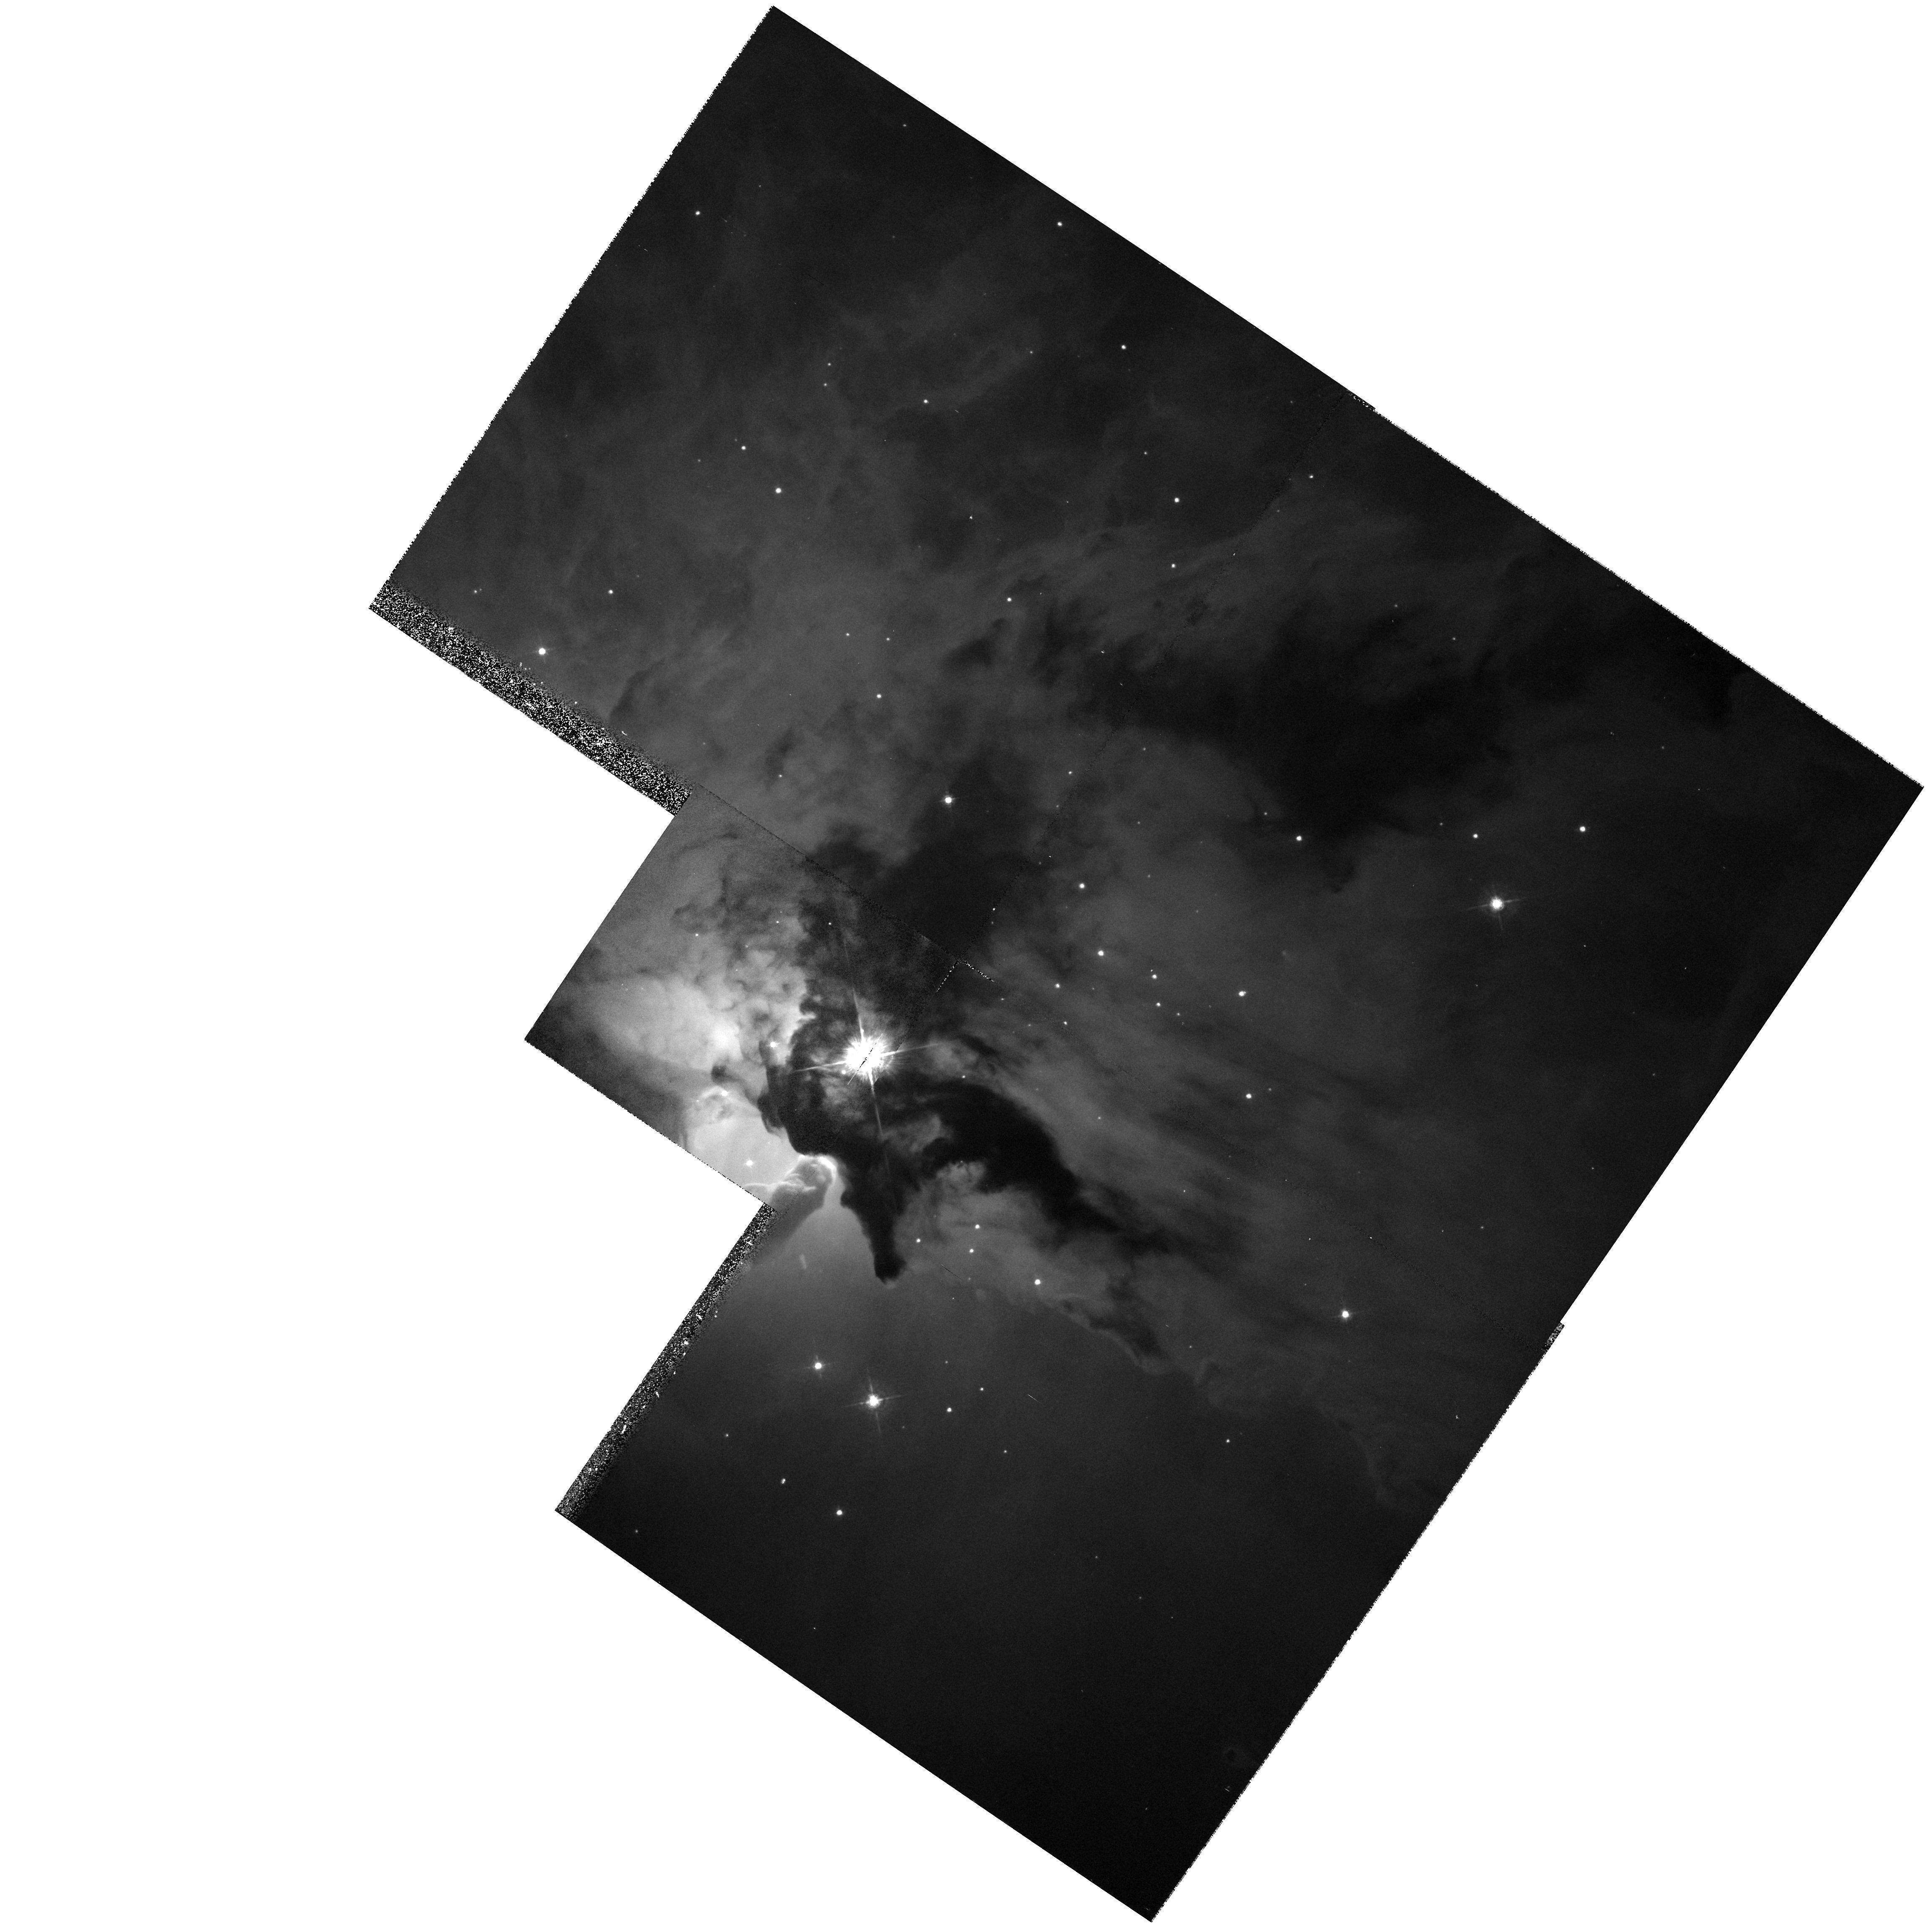
Target: M8
Instrument: WFPC2/PC
Filter: F547M
Exposure: 7 min
Observation ID: hst_6227_01_wfpc2_pc_f547m_u2o801

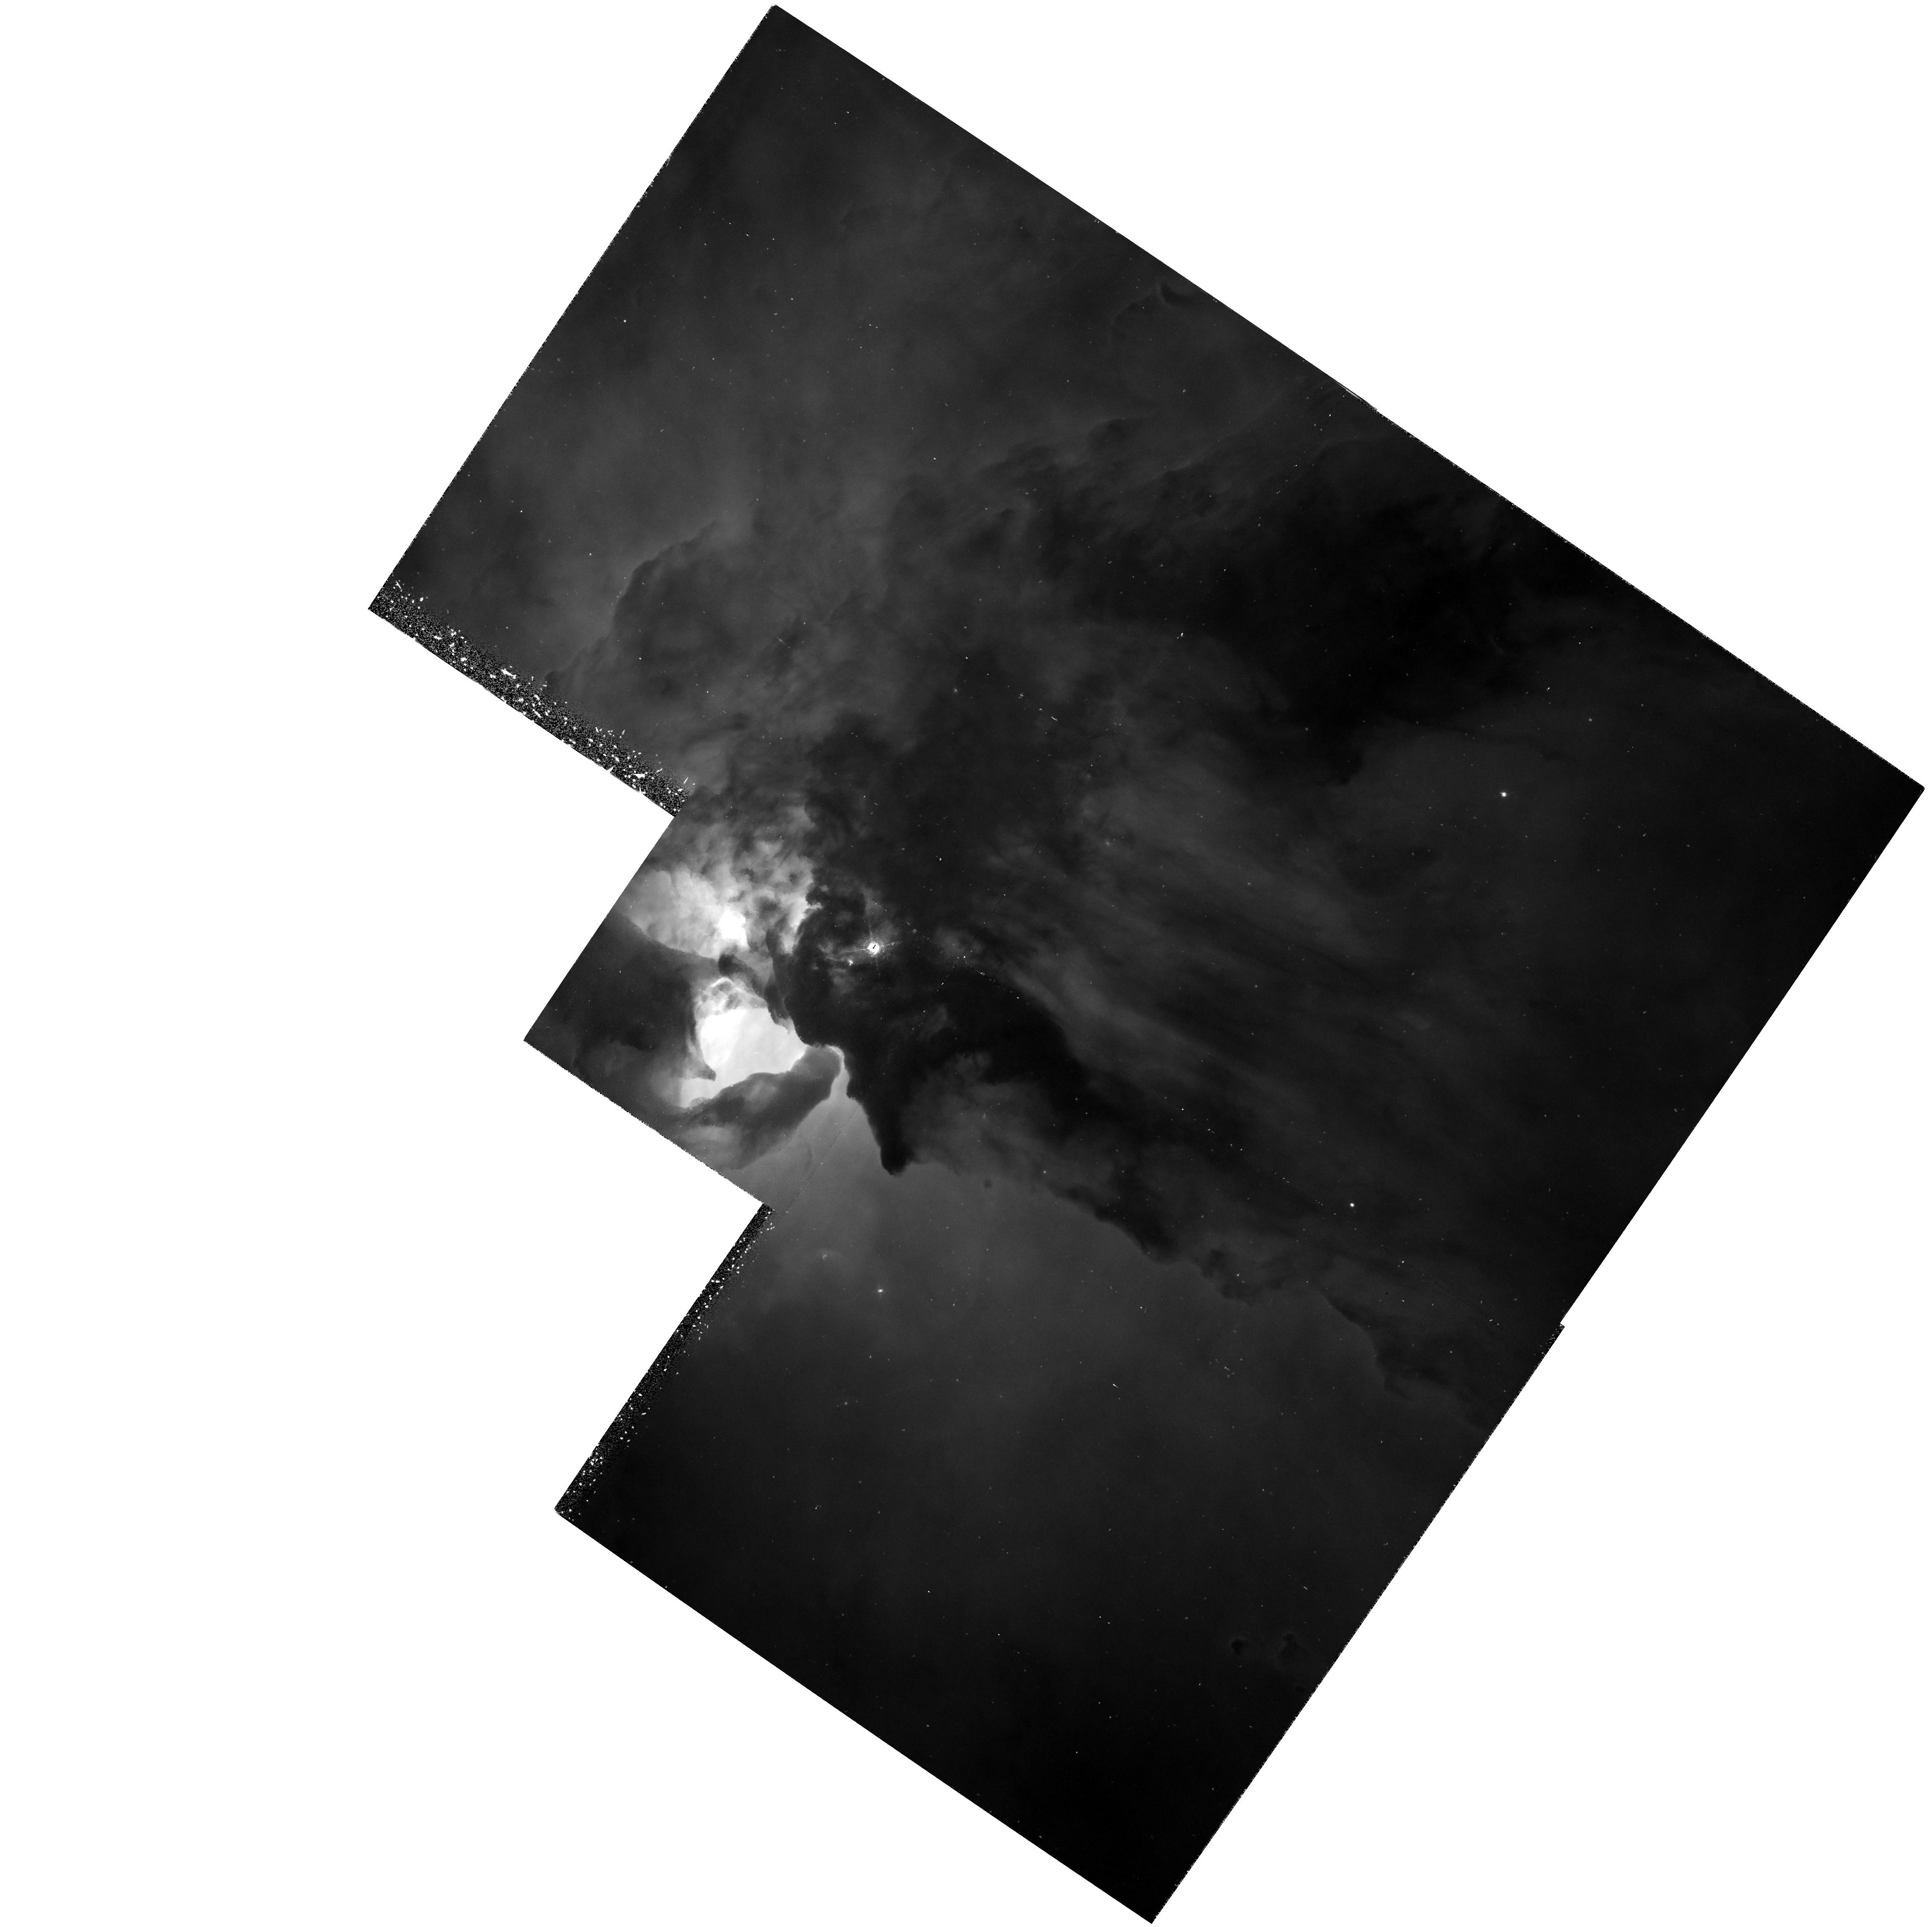
Target: M8
Instrument: WFPC2/PC
Filter: F487N
Exposure: 1.2 h
Observation ID: hst_6227_03_wfpc2_pc_f487n_u2o803

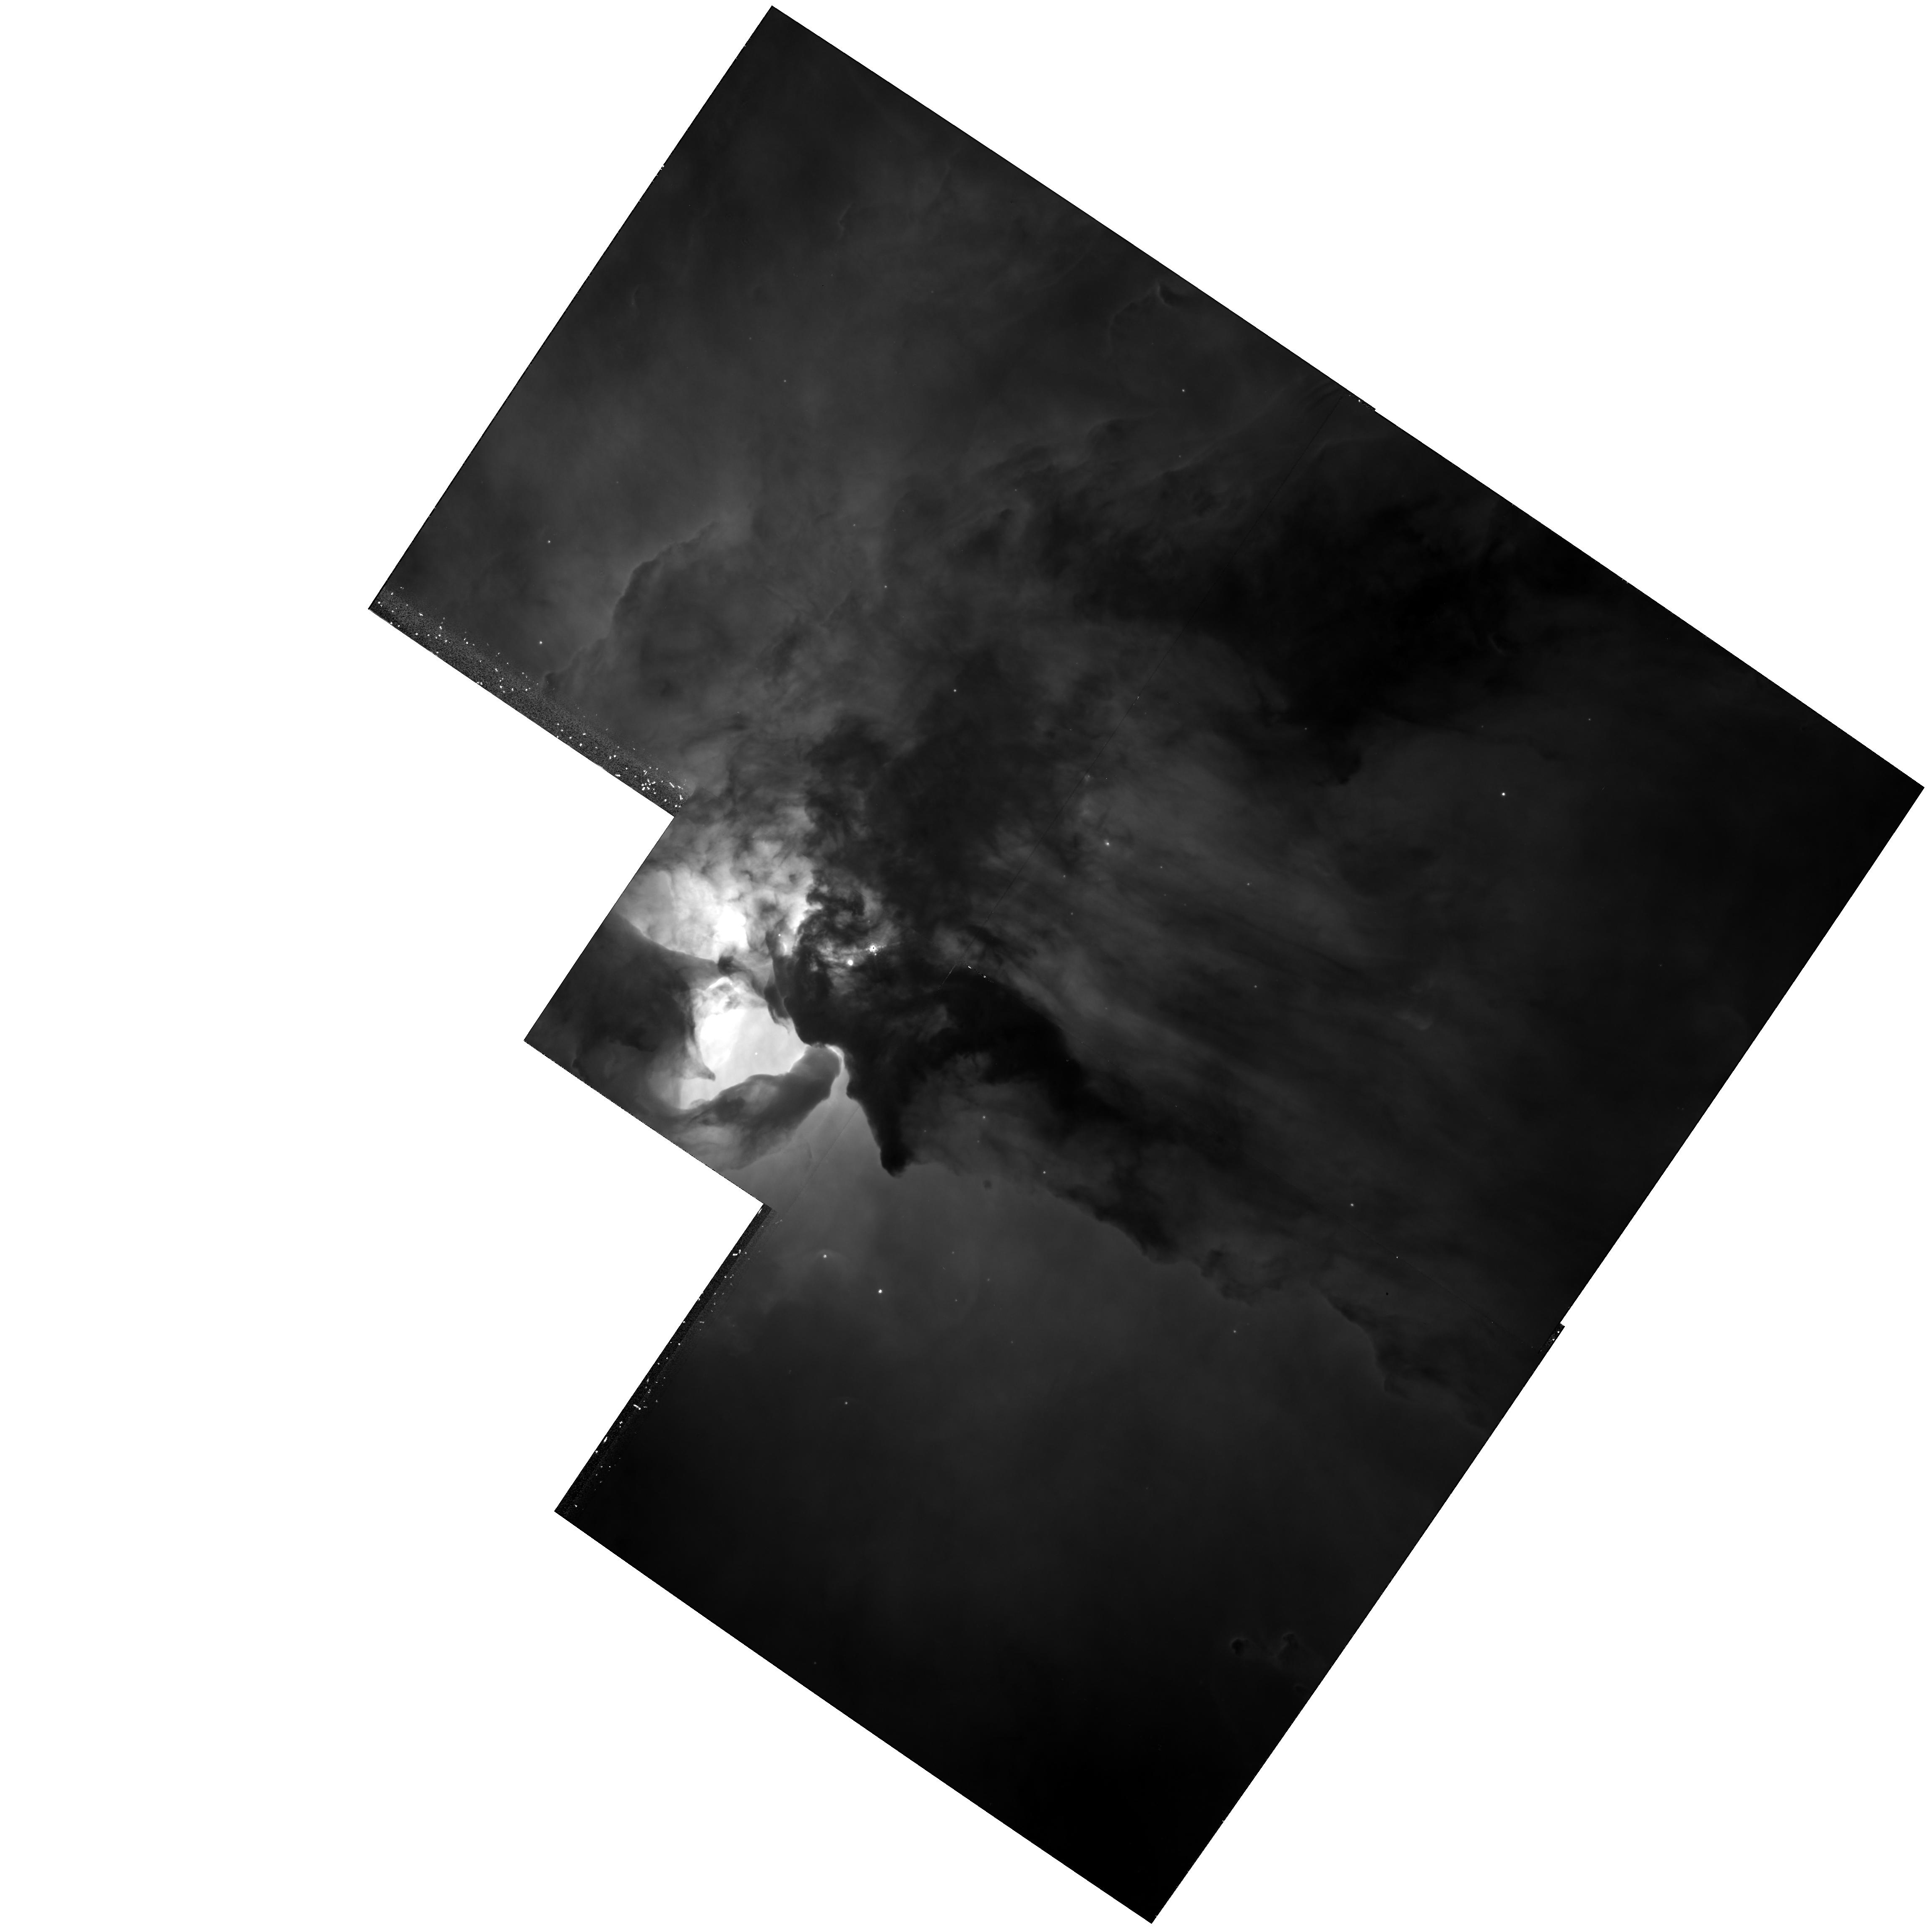
Target: M8
Instrument: WFPC2/PC
Filter: F656N
Exposure: 38 min
Observation ID: hst_6227_03_wfpc2_pc_f656n_u2o803

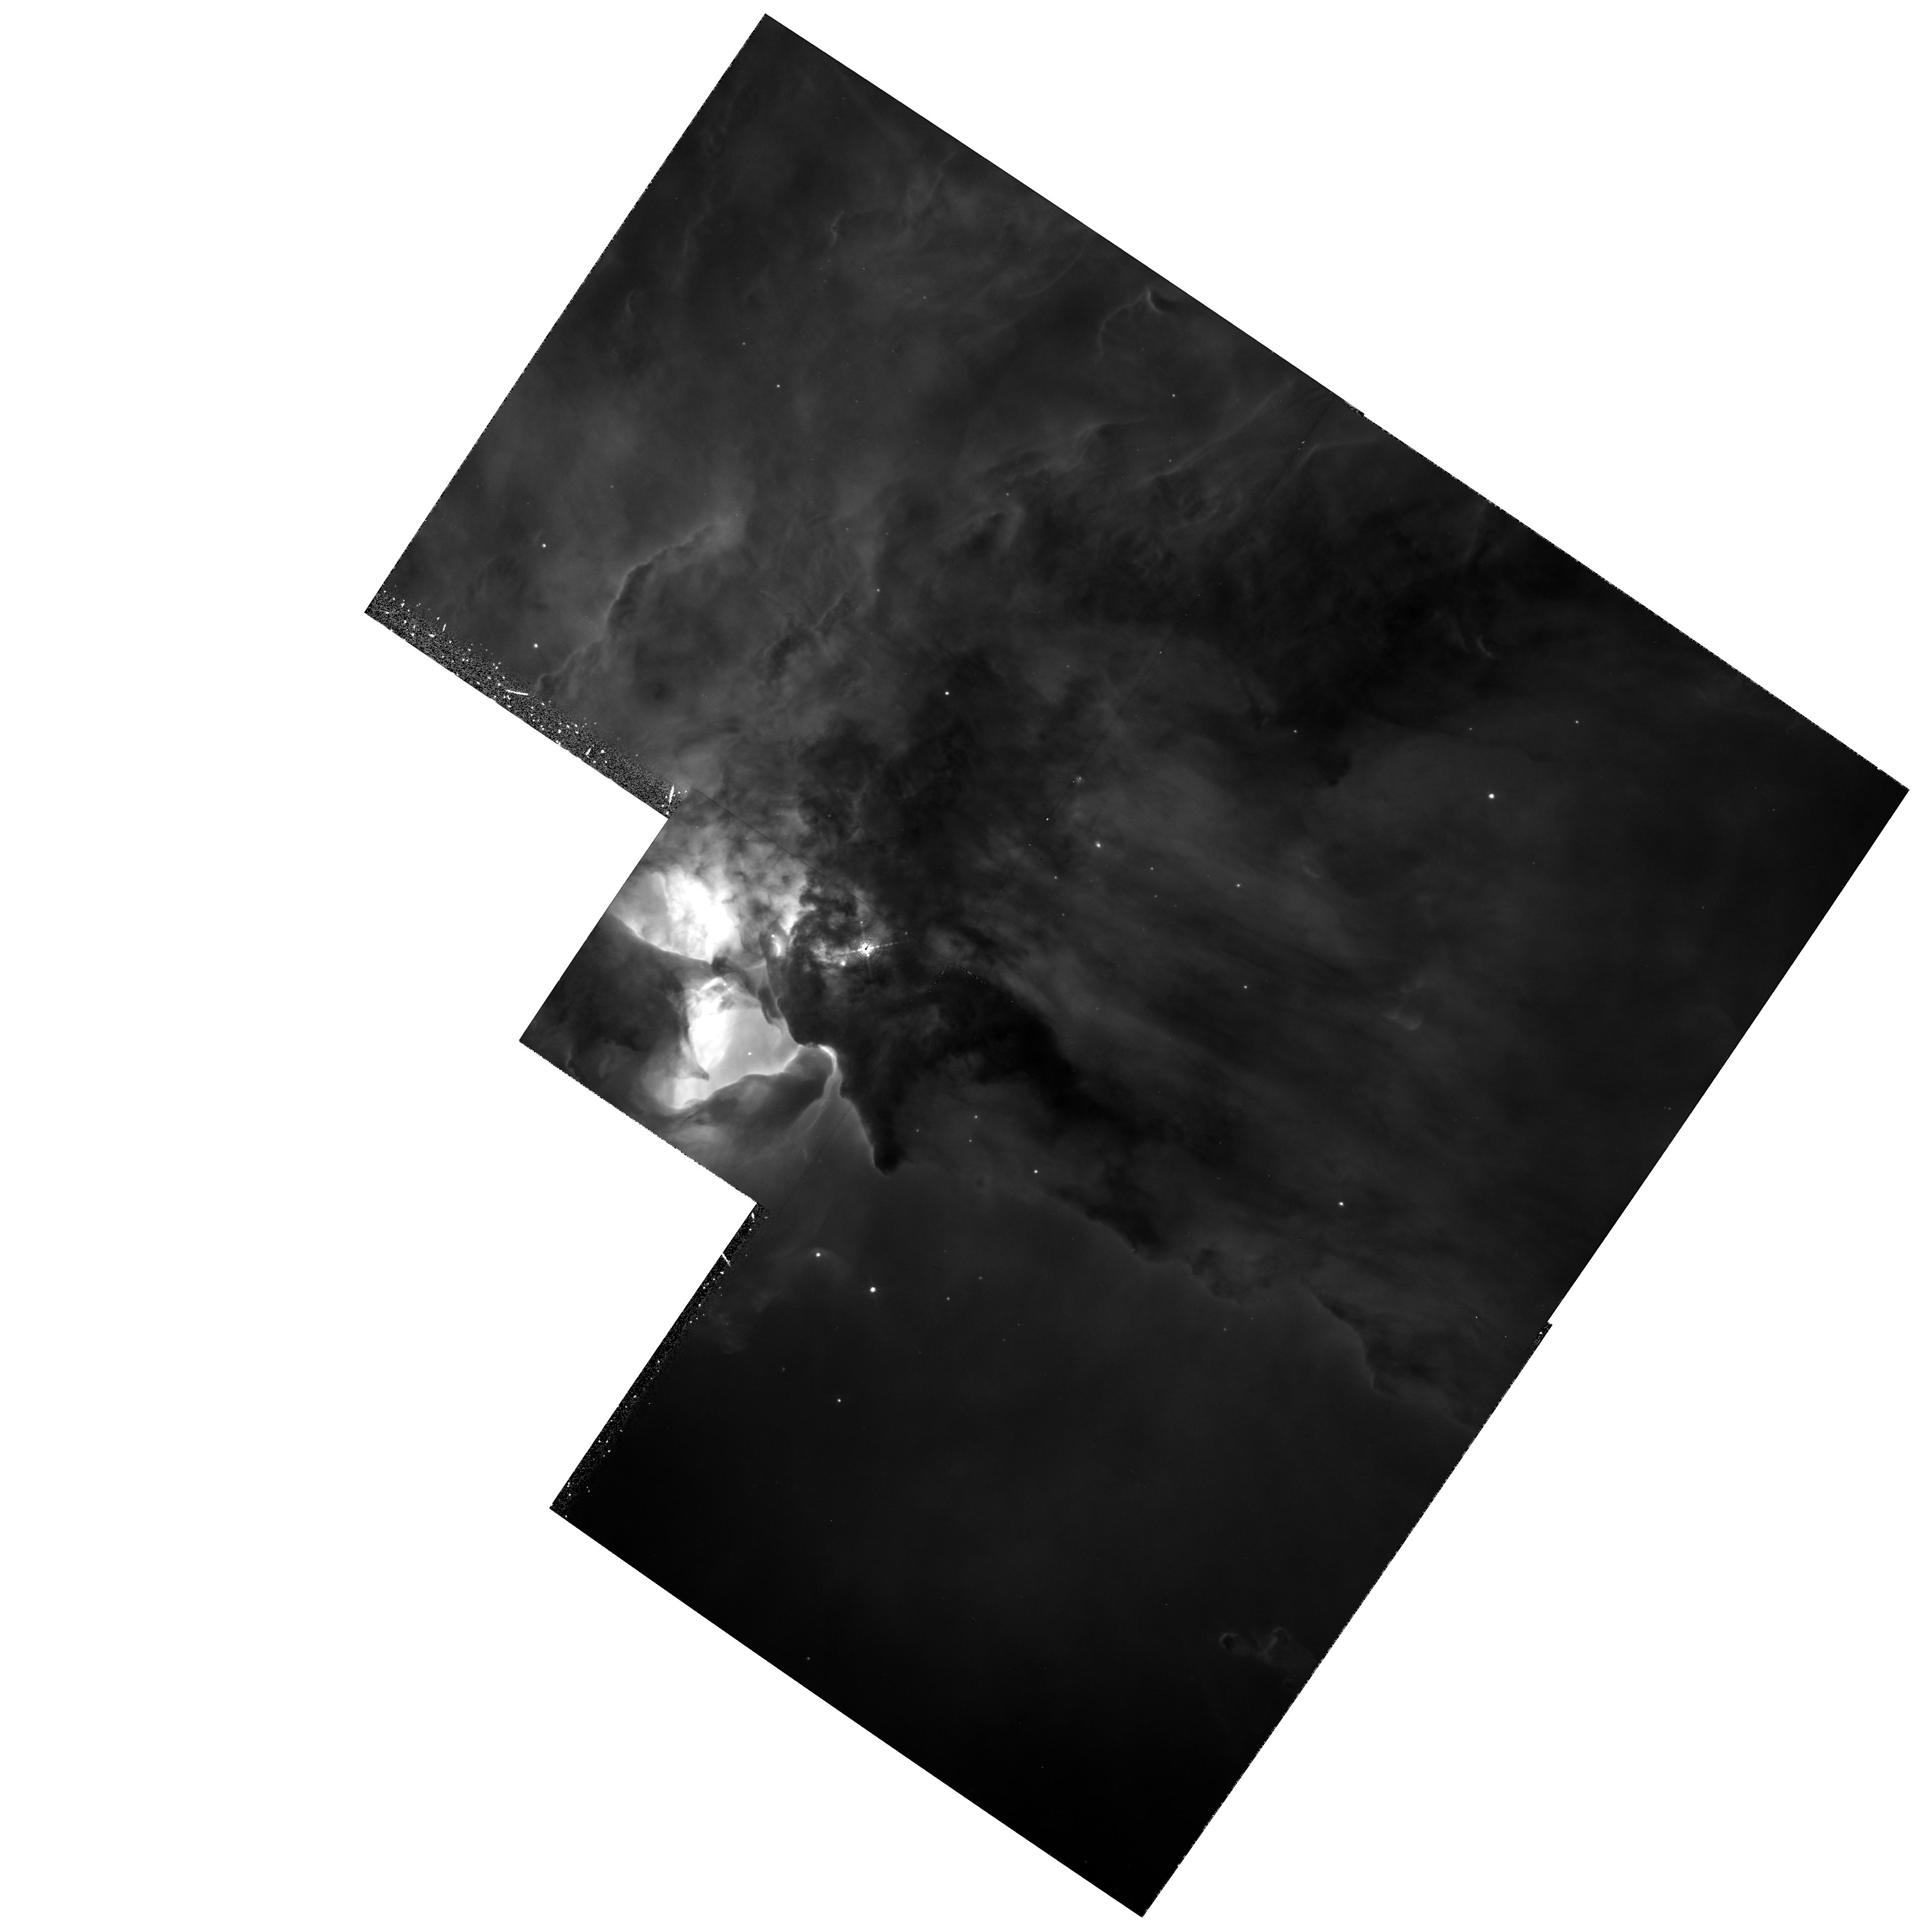
Target: M8
Instrument: WFPC2/PC
Filter: F658N
Exposure: 23 min
Observation ID: hst_6227_02_wfpc2_pc_f658n_u2o802

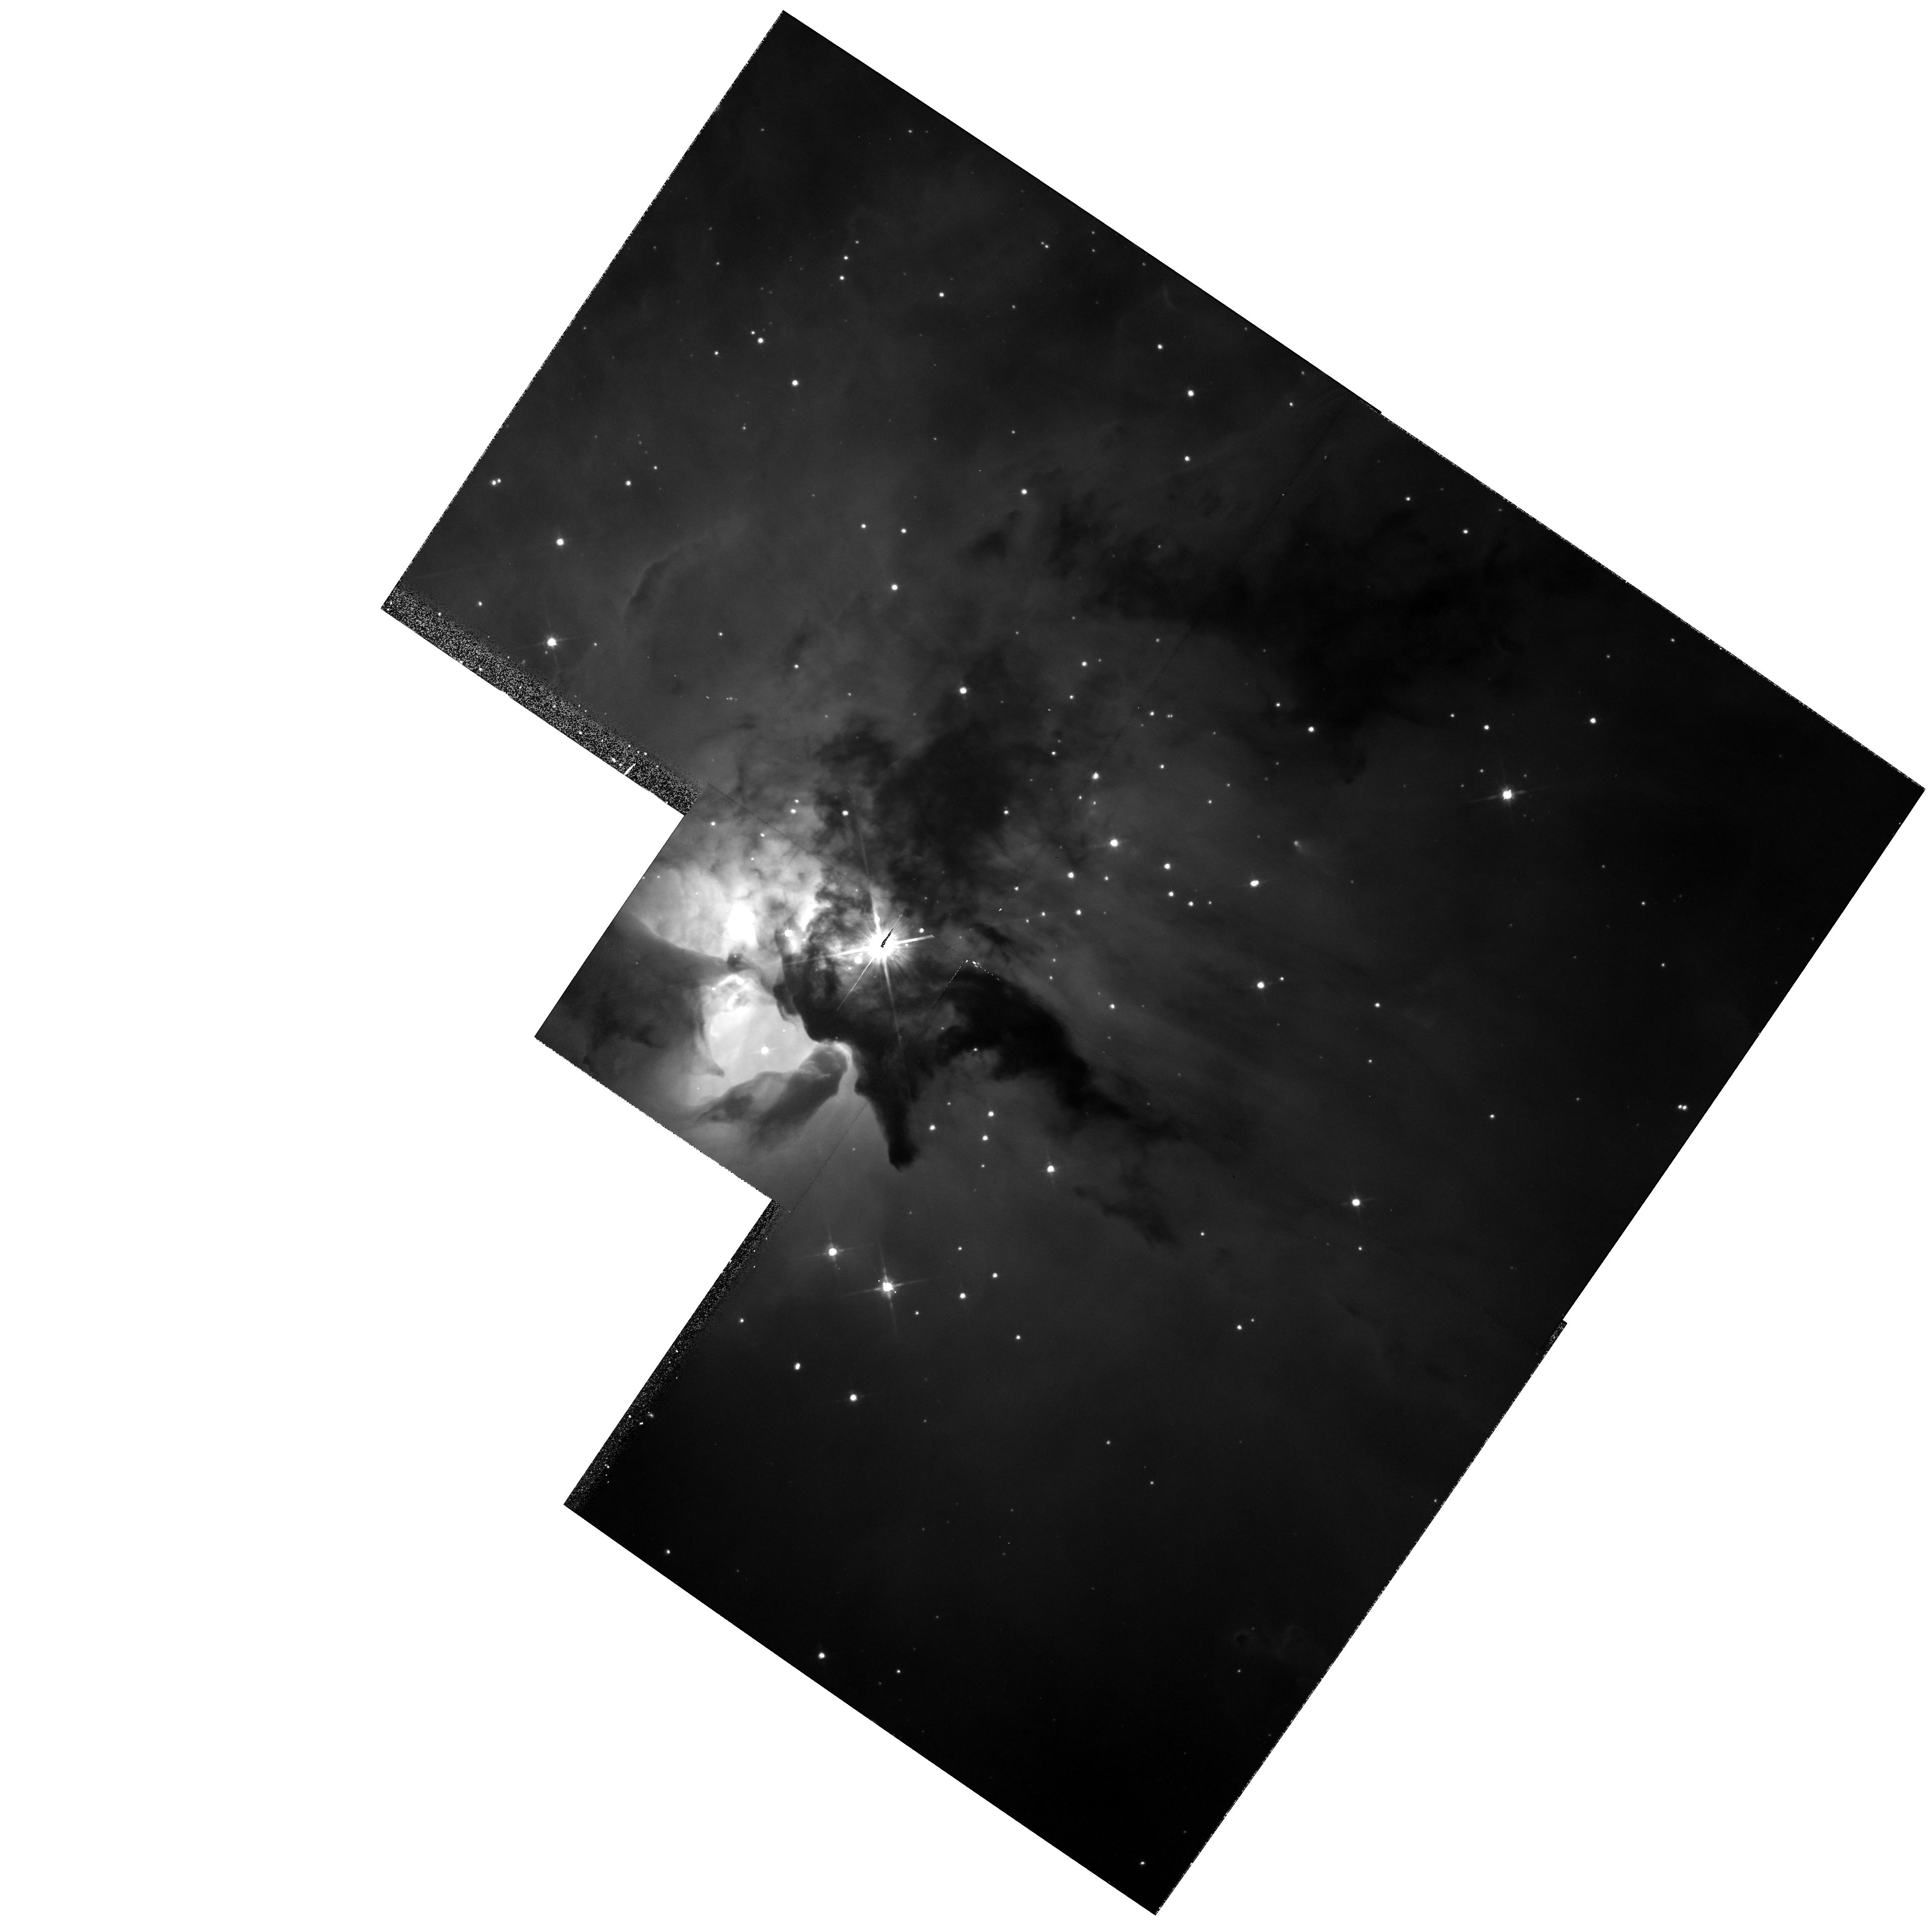
Target: M8
Instrument: WFPC2/PC
Filter: F814W
Exposure: 7 min
Observation ID: hst_6227_02_wfpc2_pc_f814w_u2o802

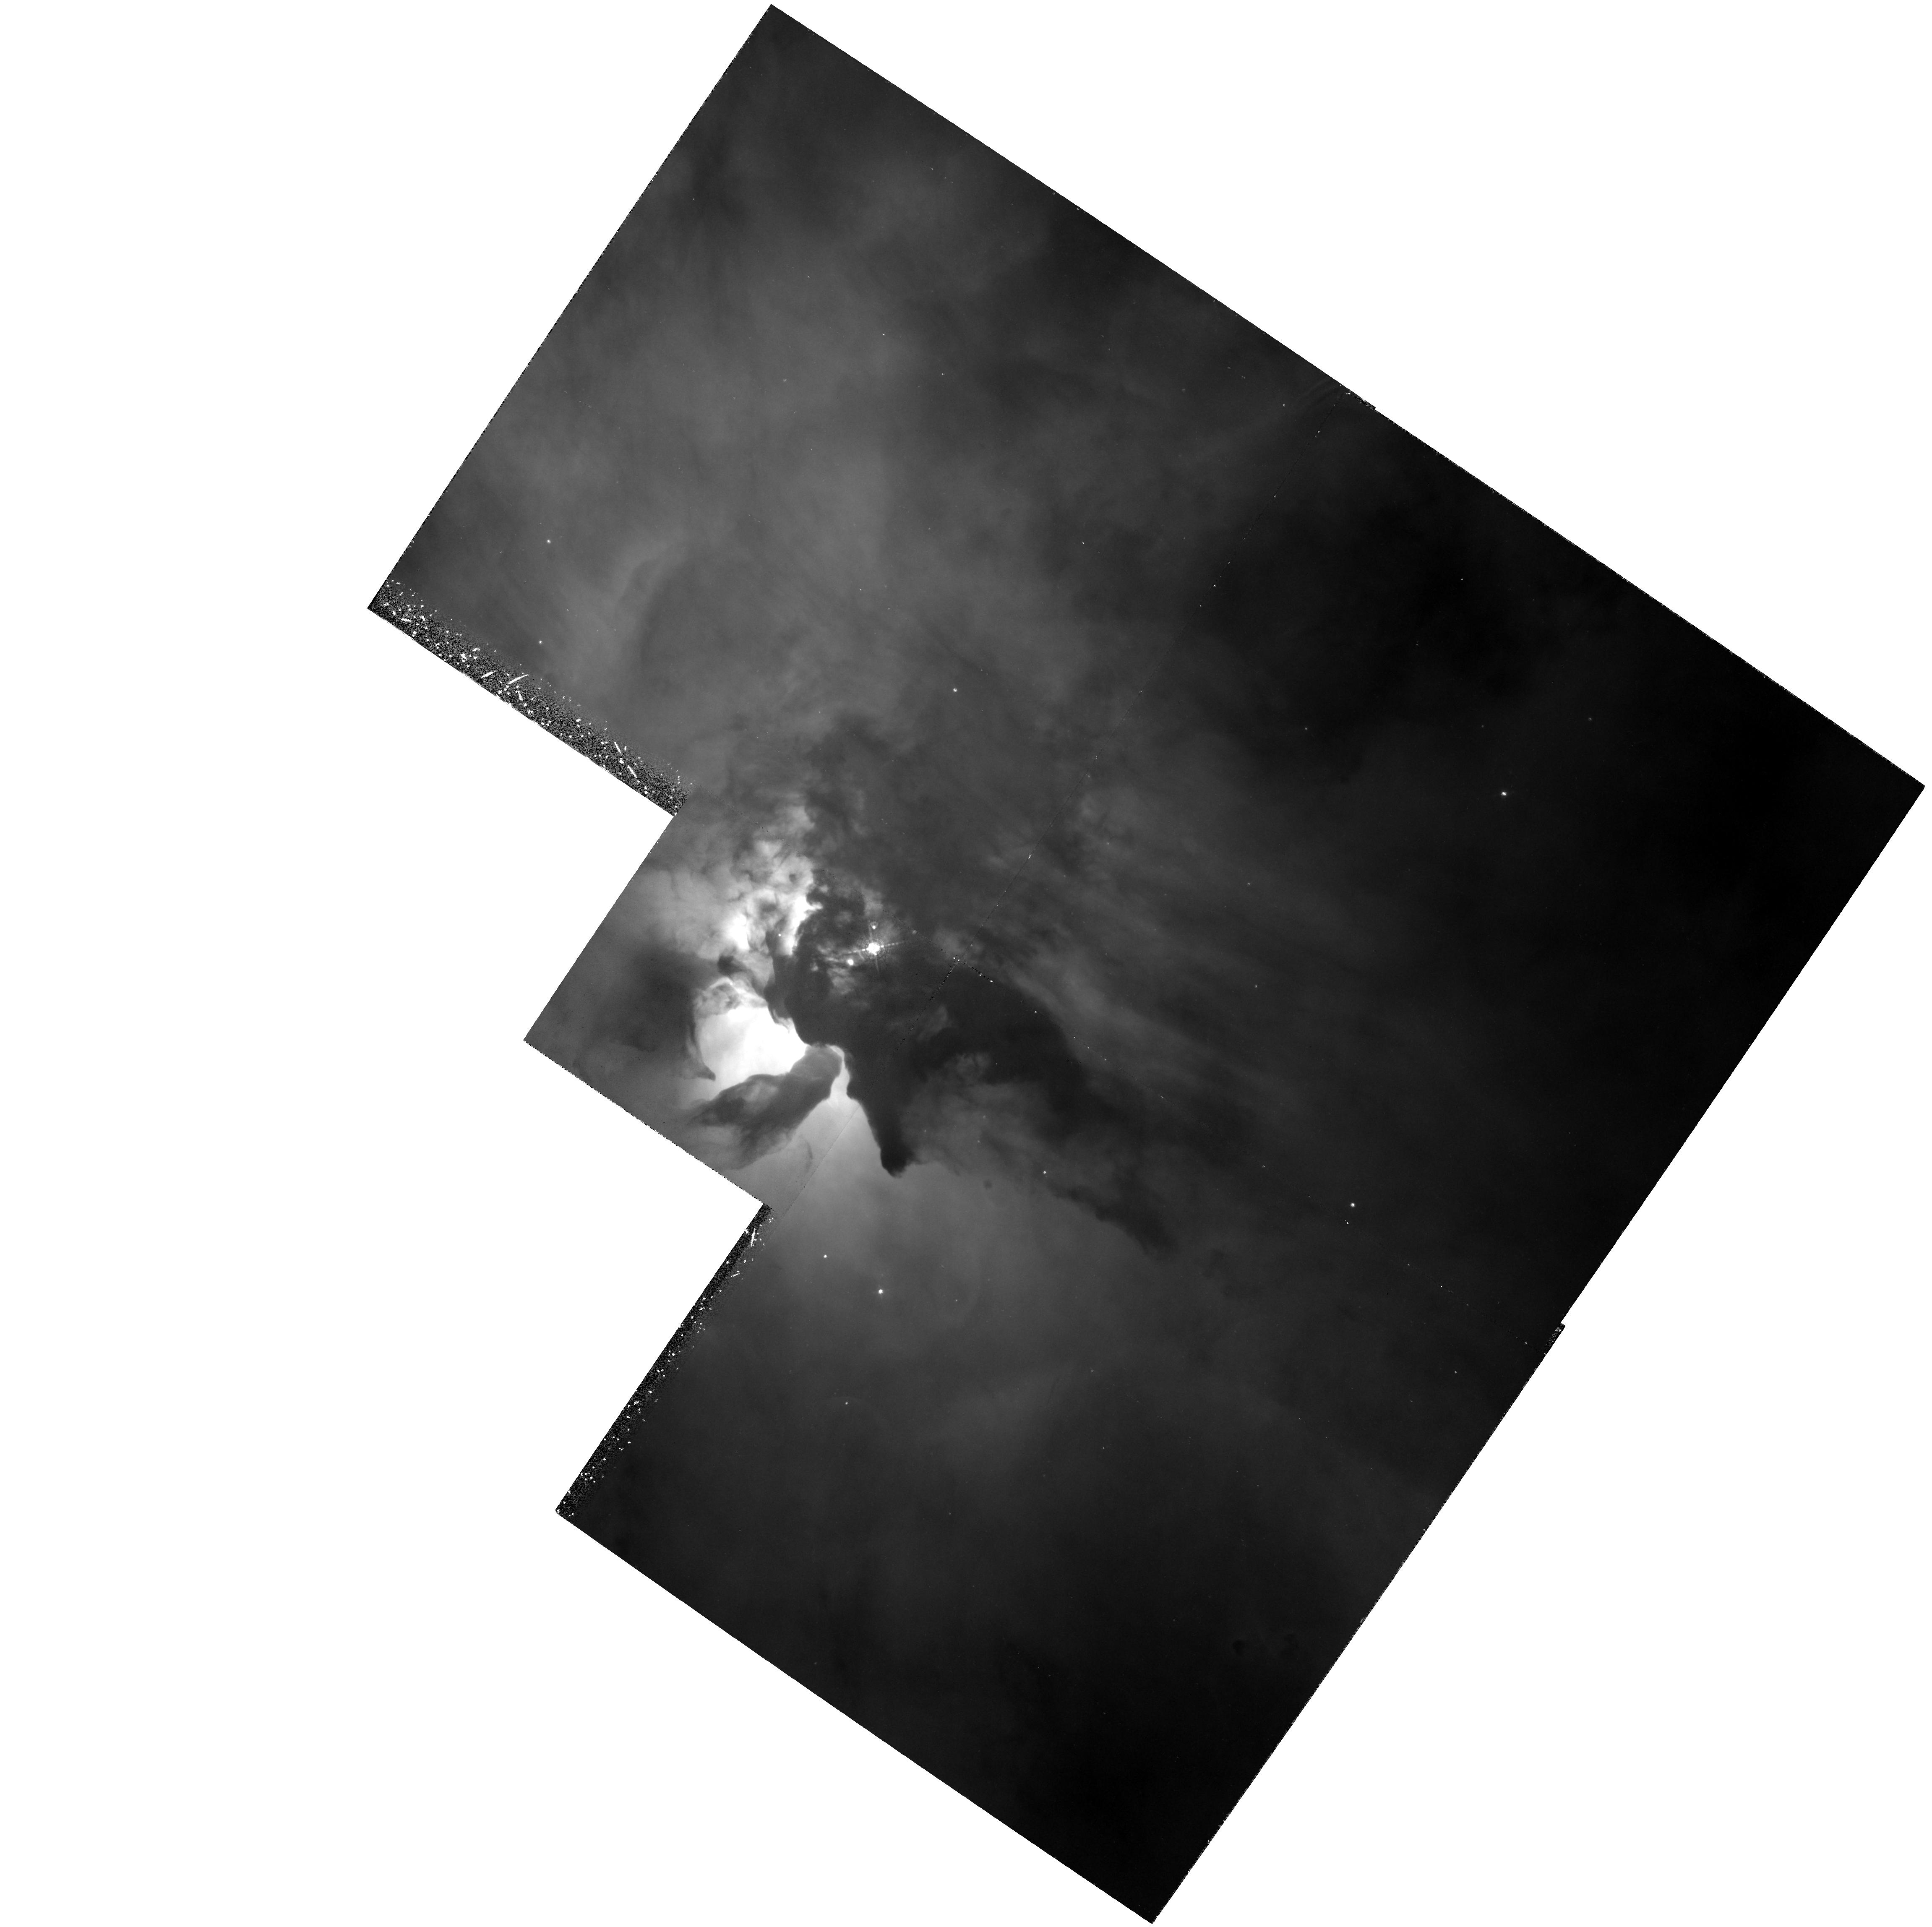
Target: M8
Instrument: WFPC2/PC
Filter: F502N
Exposure: 1.3 h
Observation ID: hst_6227_03_wfpc2_pc_f502n_u2o803

THE HII/PDR INTERFACE AND OTHER SMALL SCALE STRUCTURE IN HII REGIONS (PI: Trauger, John)

Recent work on the structure of HII regions indicates that the interface between the hot interior of a region and the adjacent molecular cloud may be much more important in understanding the structure of these objects that previously believed. We will use the high spatial resolution of the WFPC-2 to investigate the structure and physical properties of this interface in the prominent Galactic HII region M8.